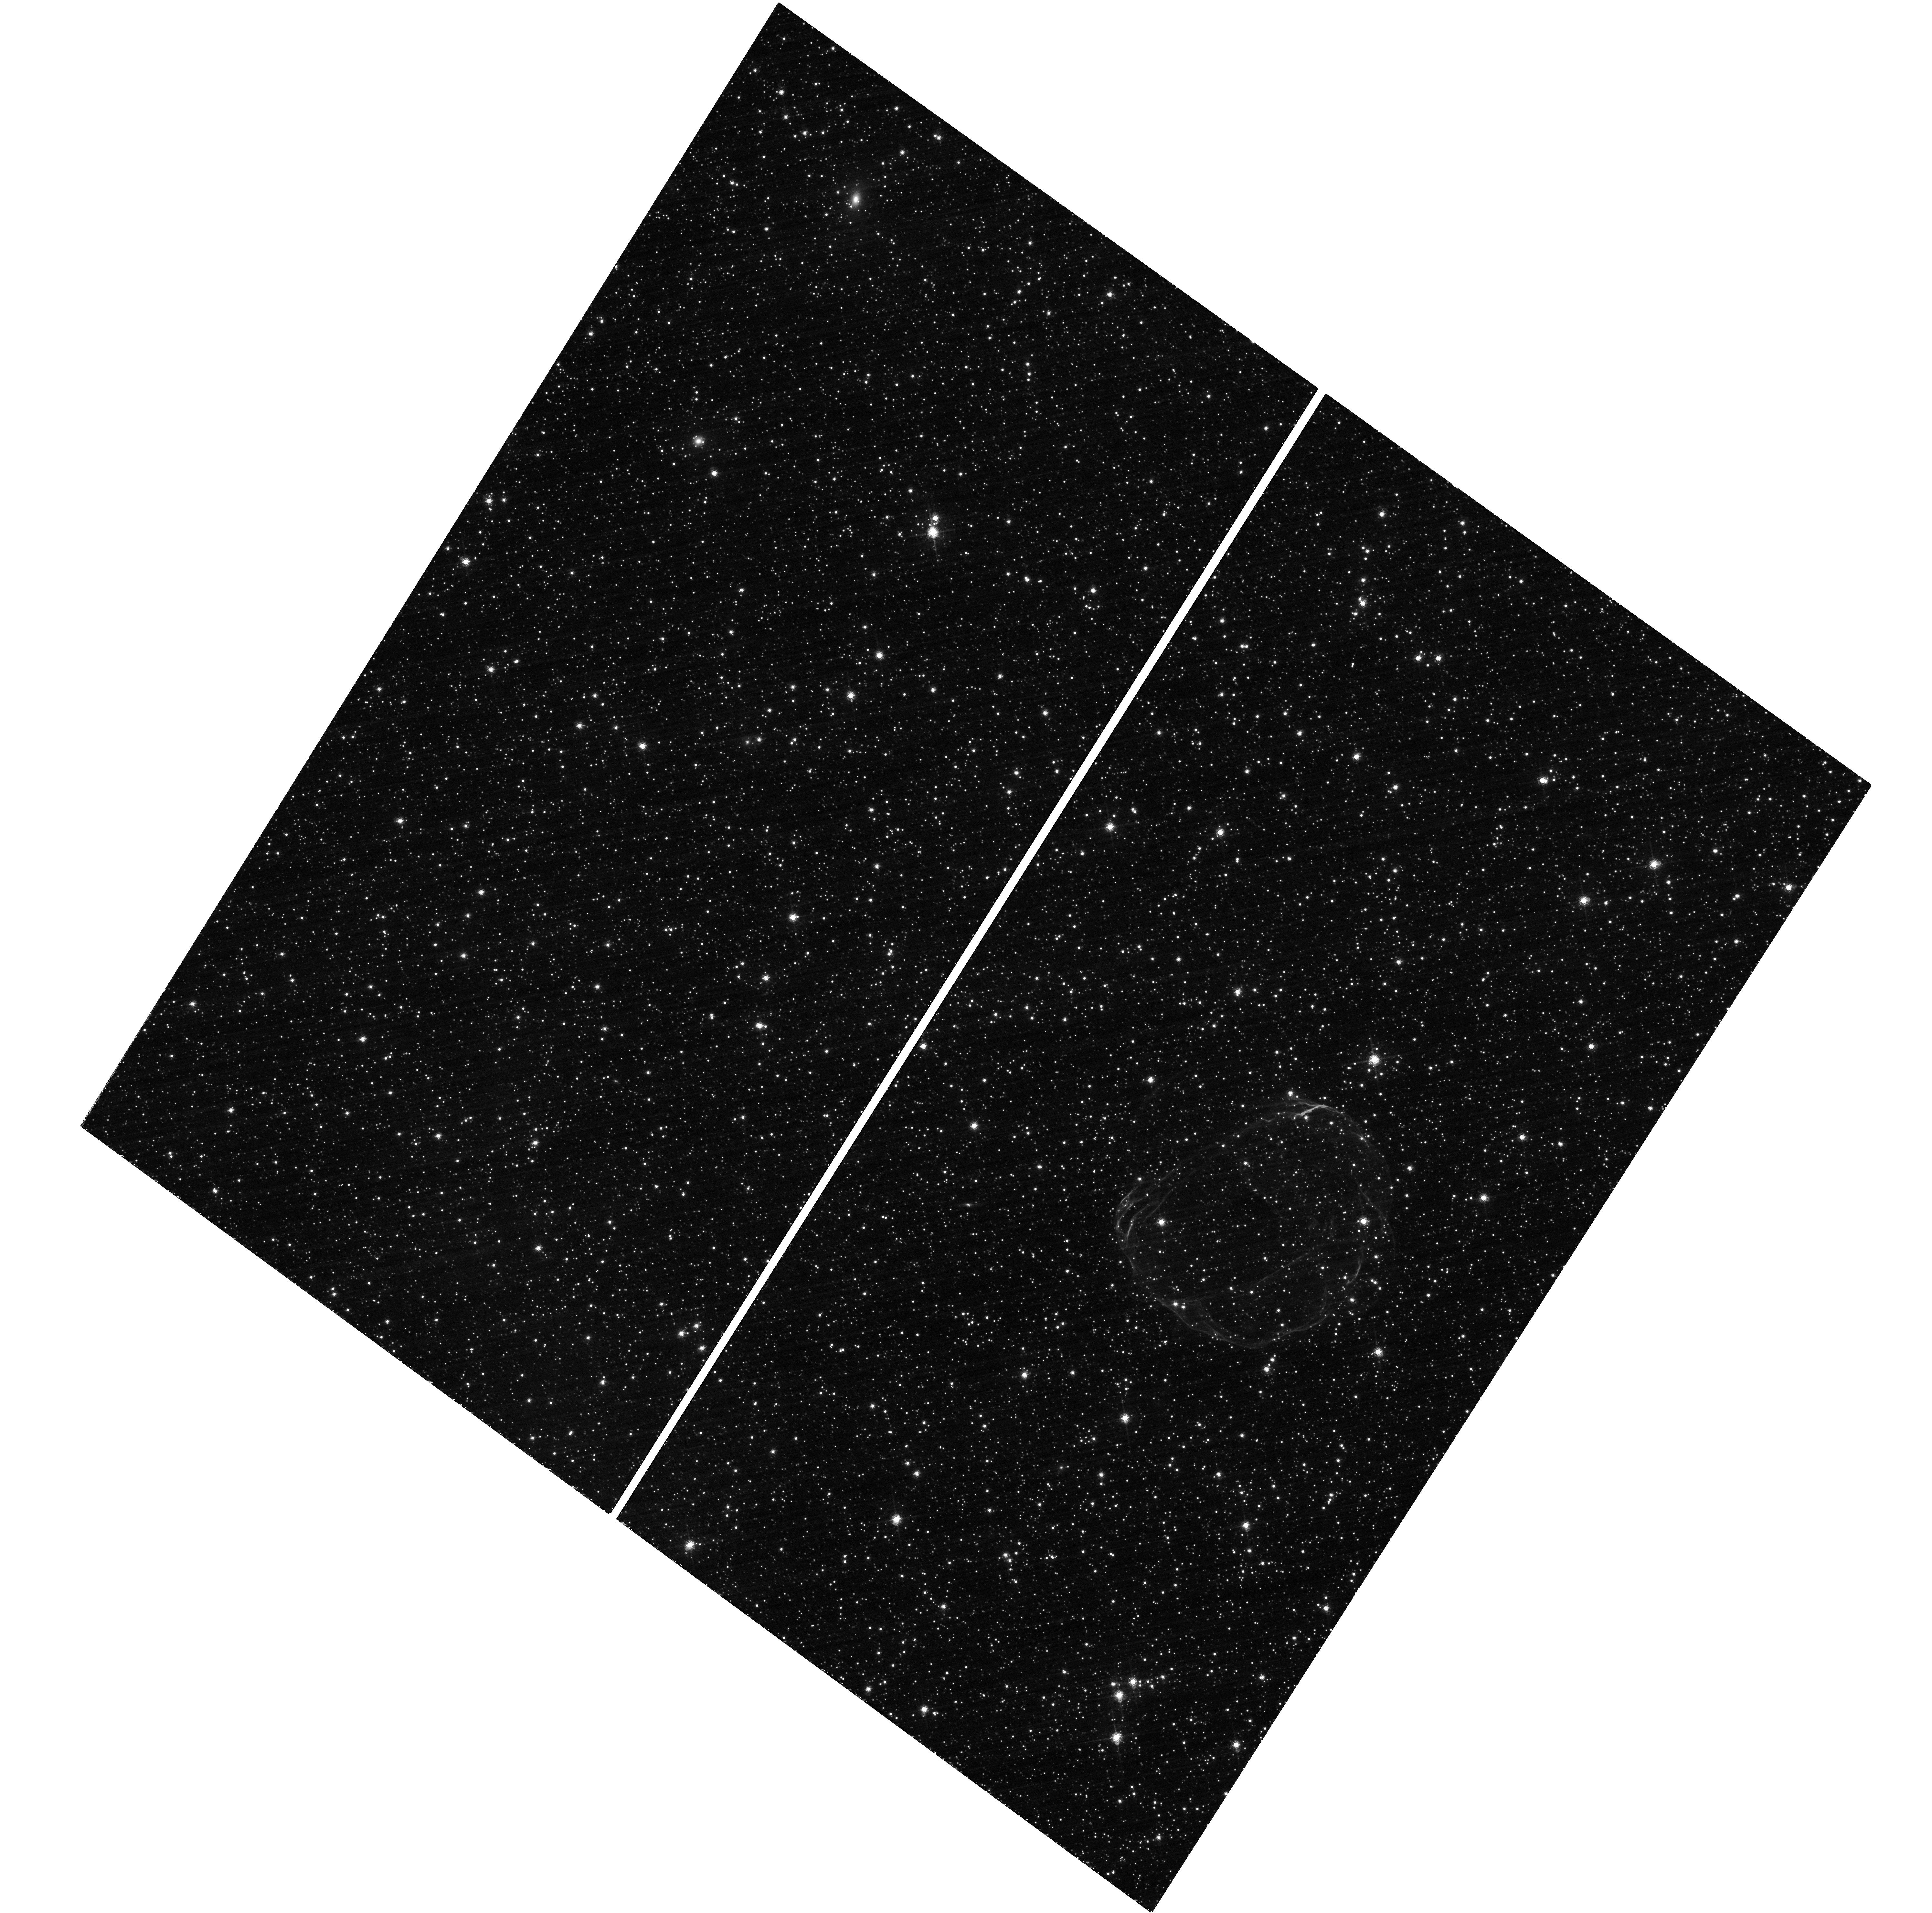
Target: SNR-B0519-69.0. Instrument: WFC3/UVIS. Filter: F657N. Exposure: 2.5 h. Observation ID: hst_15989_02_wfc3_uvis_f657n_ie6m02

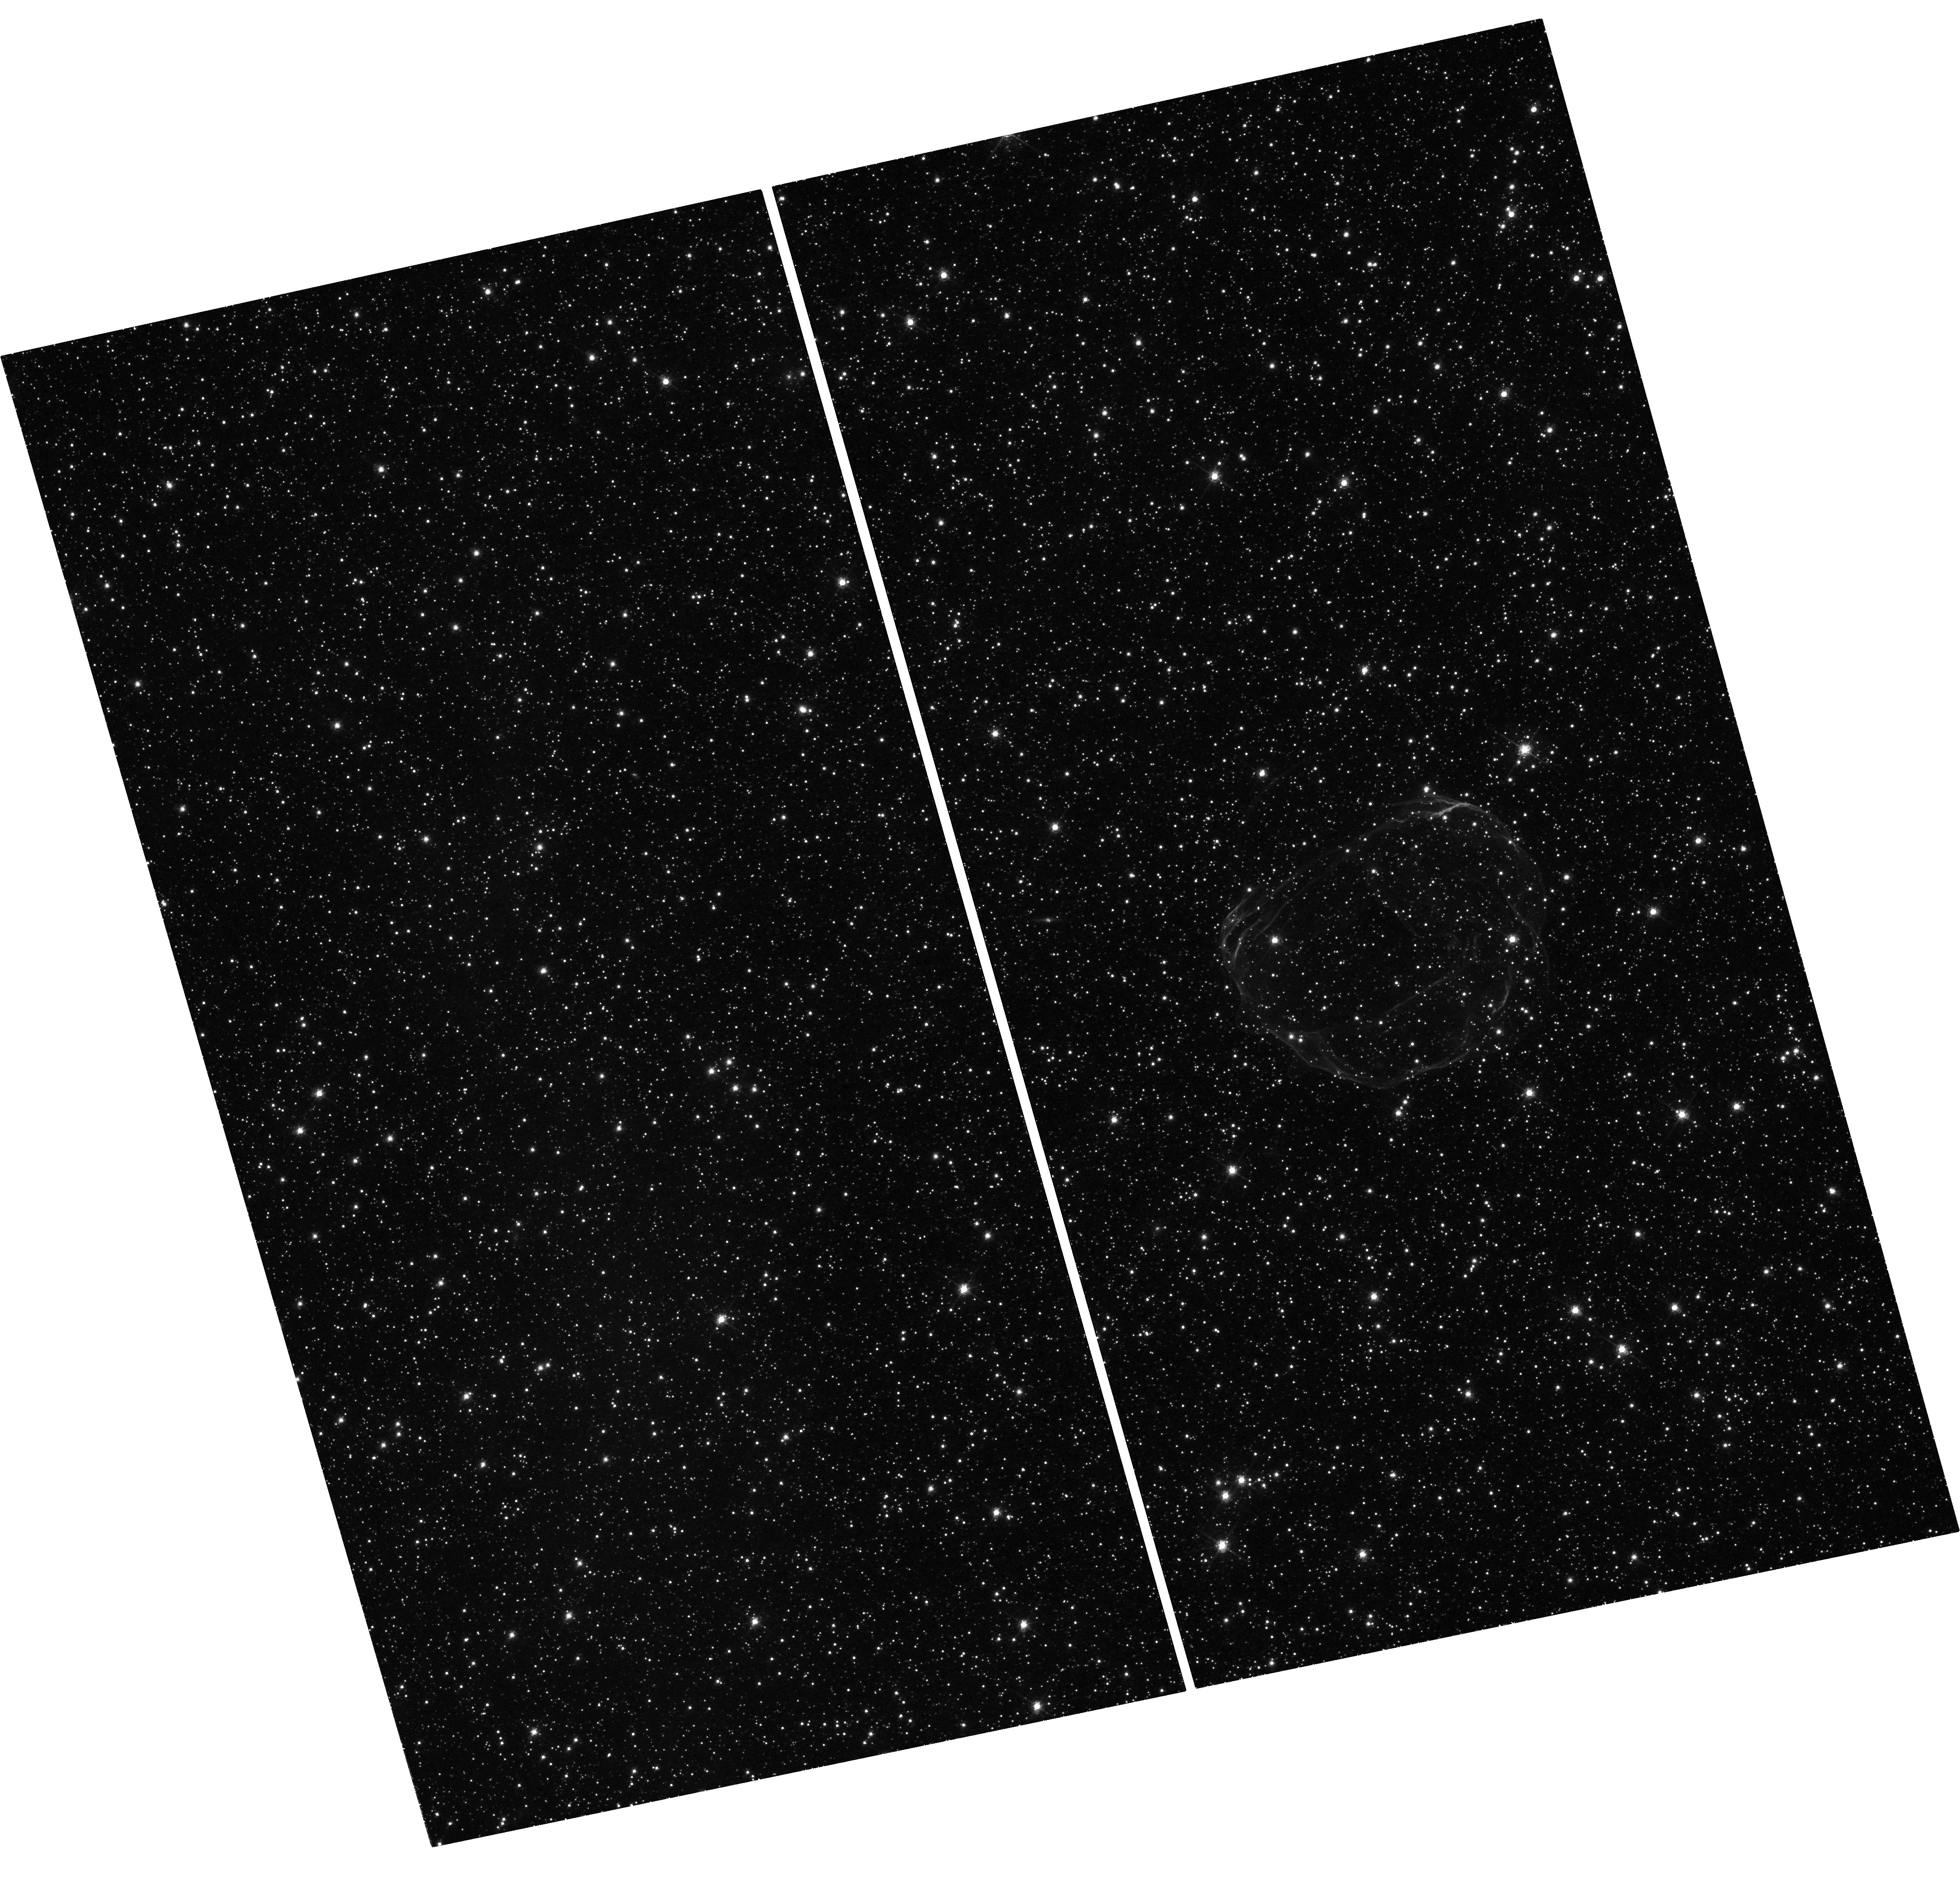
Target: SNR-B0519-69.0. Instrument: WFC3/UVIS. Filter: F657N. Exposure: 1.6 h. Observation ID: hst_15989_52_wfc3_uvis_f657n_ie6m52

A Tale of Two Remnants: A Comparative Study of the Young Ia SNRs 0509-67.5 and 0519-69.0 (PI: Williams, Brian)

We propose deep observations of two young supernova remnants in the LMC, 0509-67.5 and 0519-69.0. Both are remnants of Type Ia supernovae. Along with three complementary HST orbits, we will compare and contrast these two objects, exploring the nature of Type Ia supernova explosions and particle acceleration in the fast shock waves present. Our observations will locate the supernova ejecta products and measure their abundances, both key discriminators in various explosion models. We will measure or put limits on the expansion of both remnants.